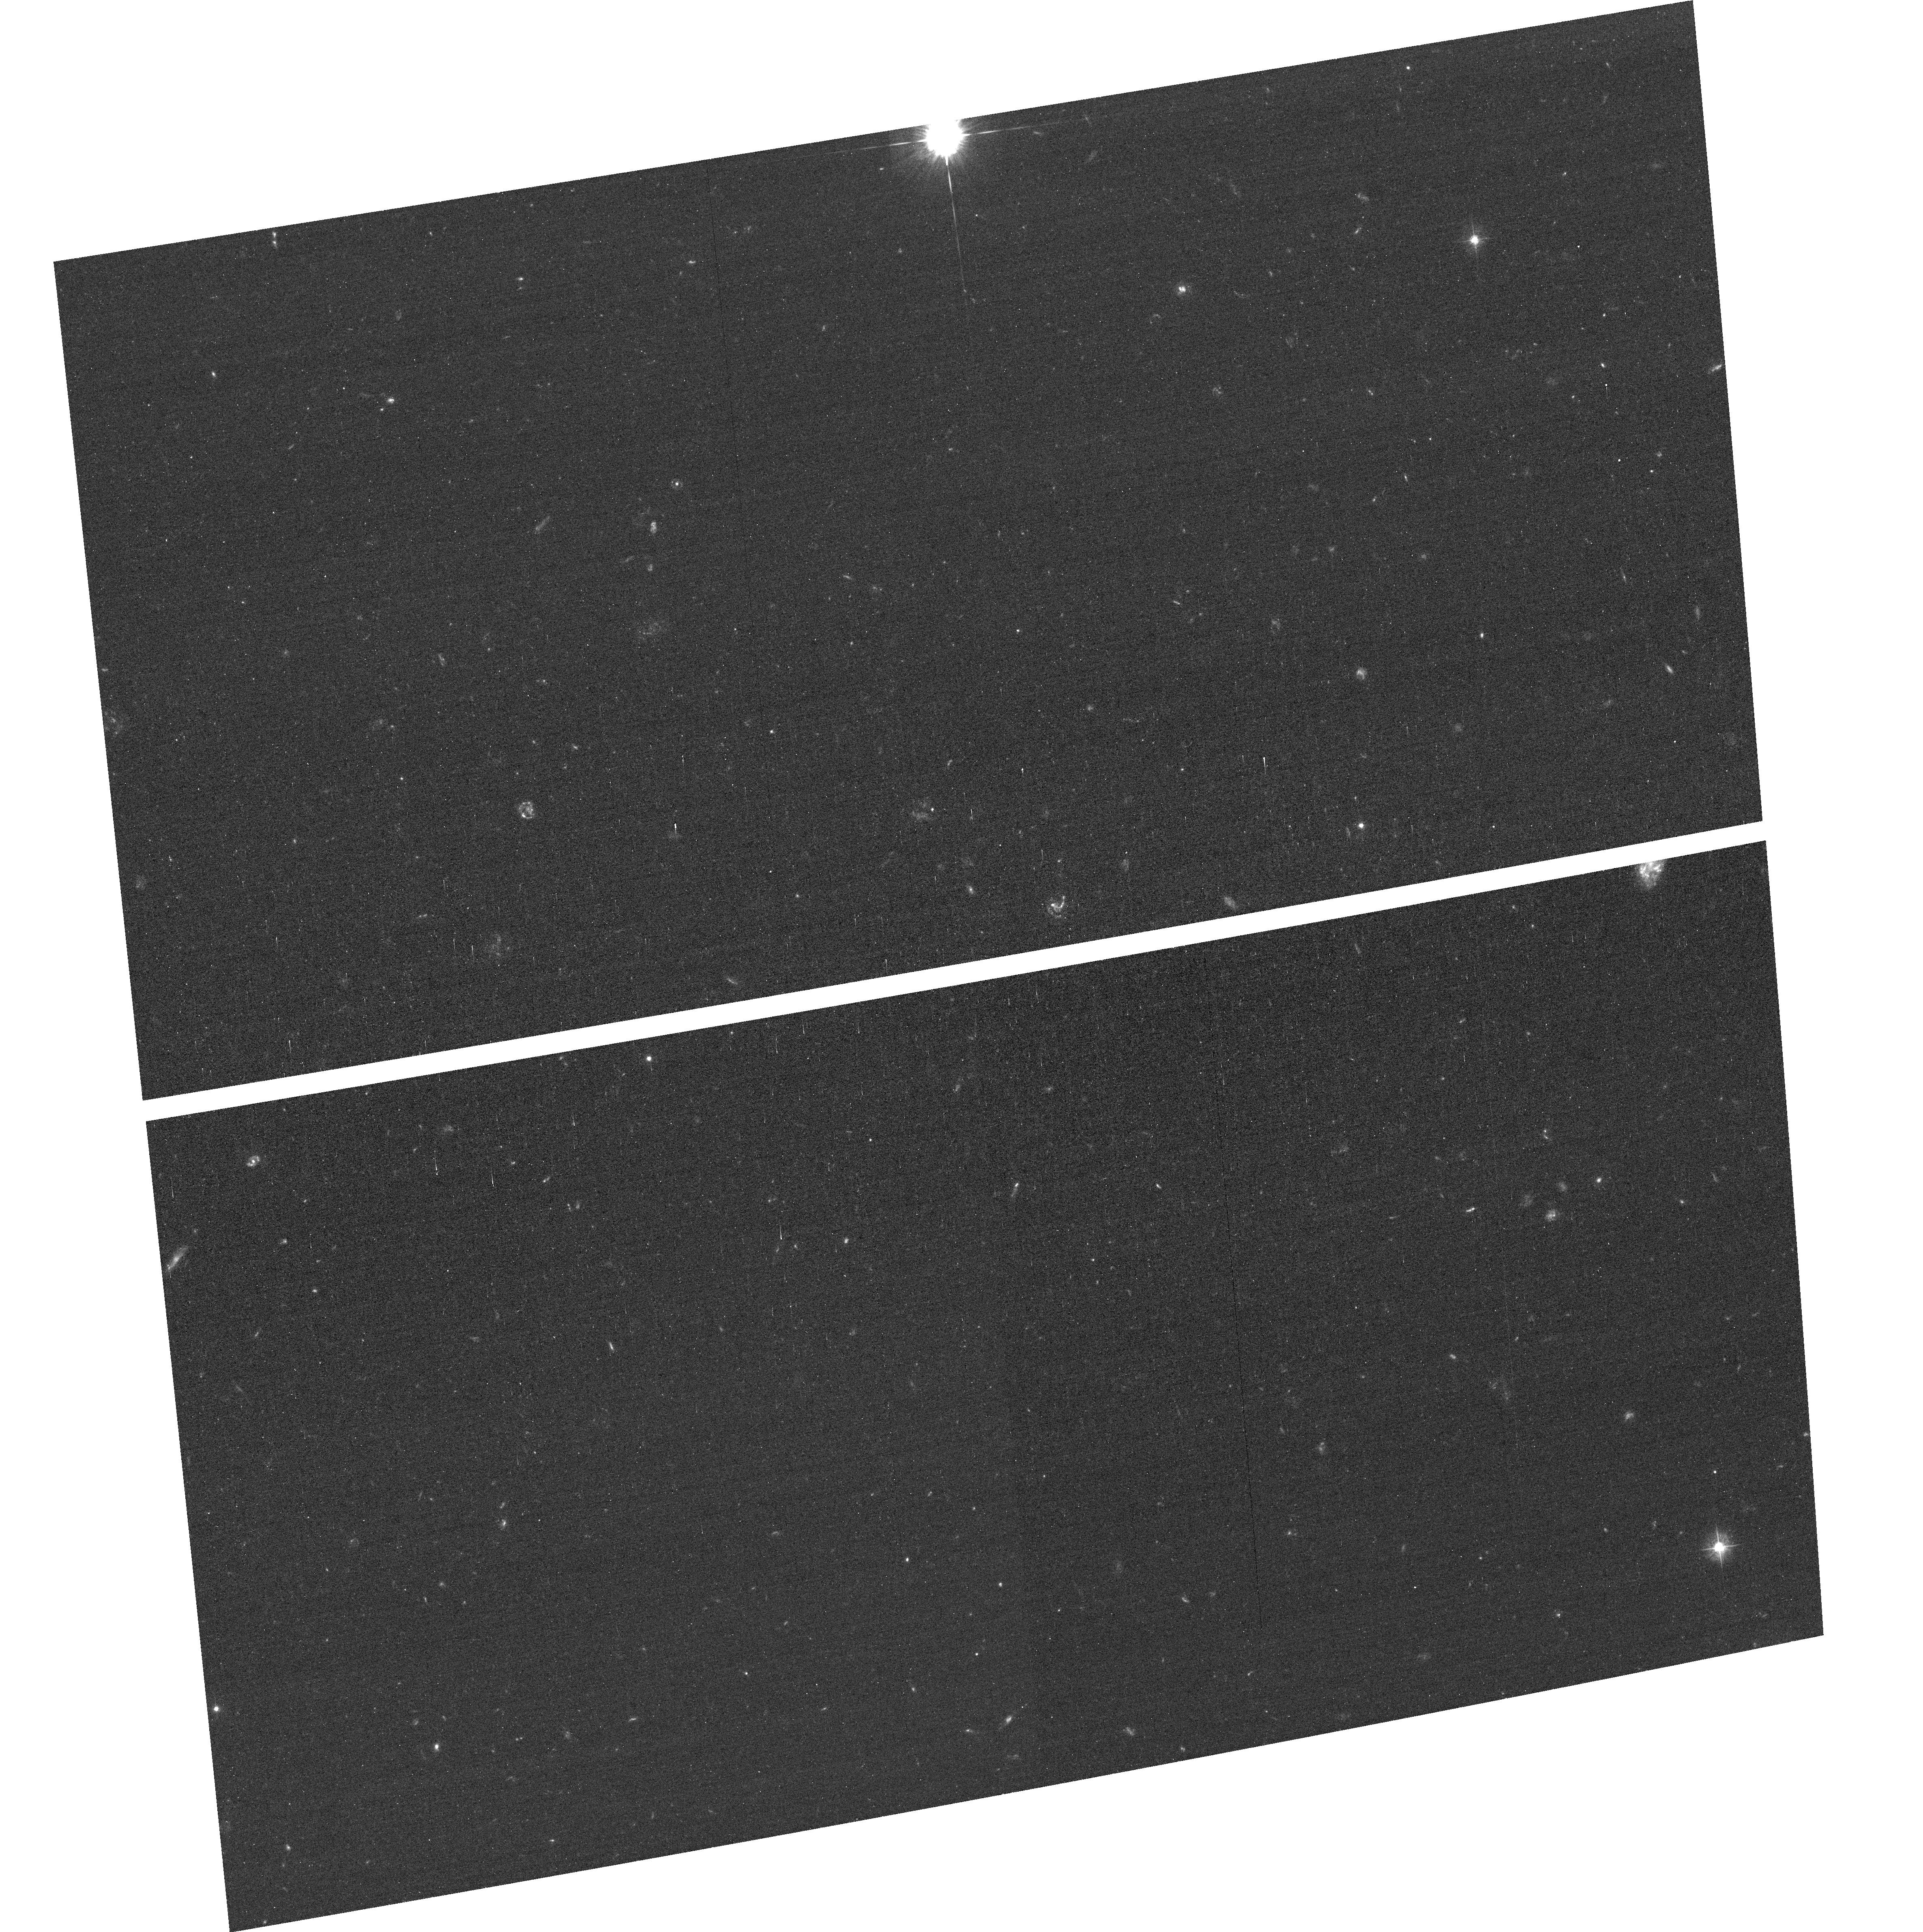
Target: SMMJ105155.5+572313
Instrument: ACS/WFC
Filter: F435W
Exposure: 35 min
Observation ID: hst_11582_04_acs_wfc_f435w_jb3404

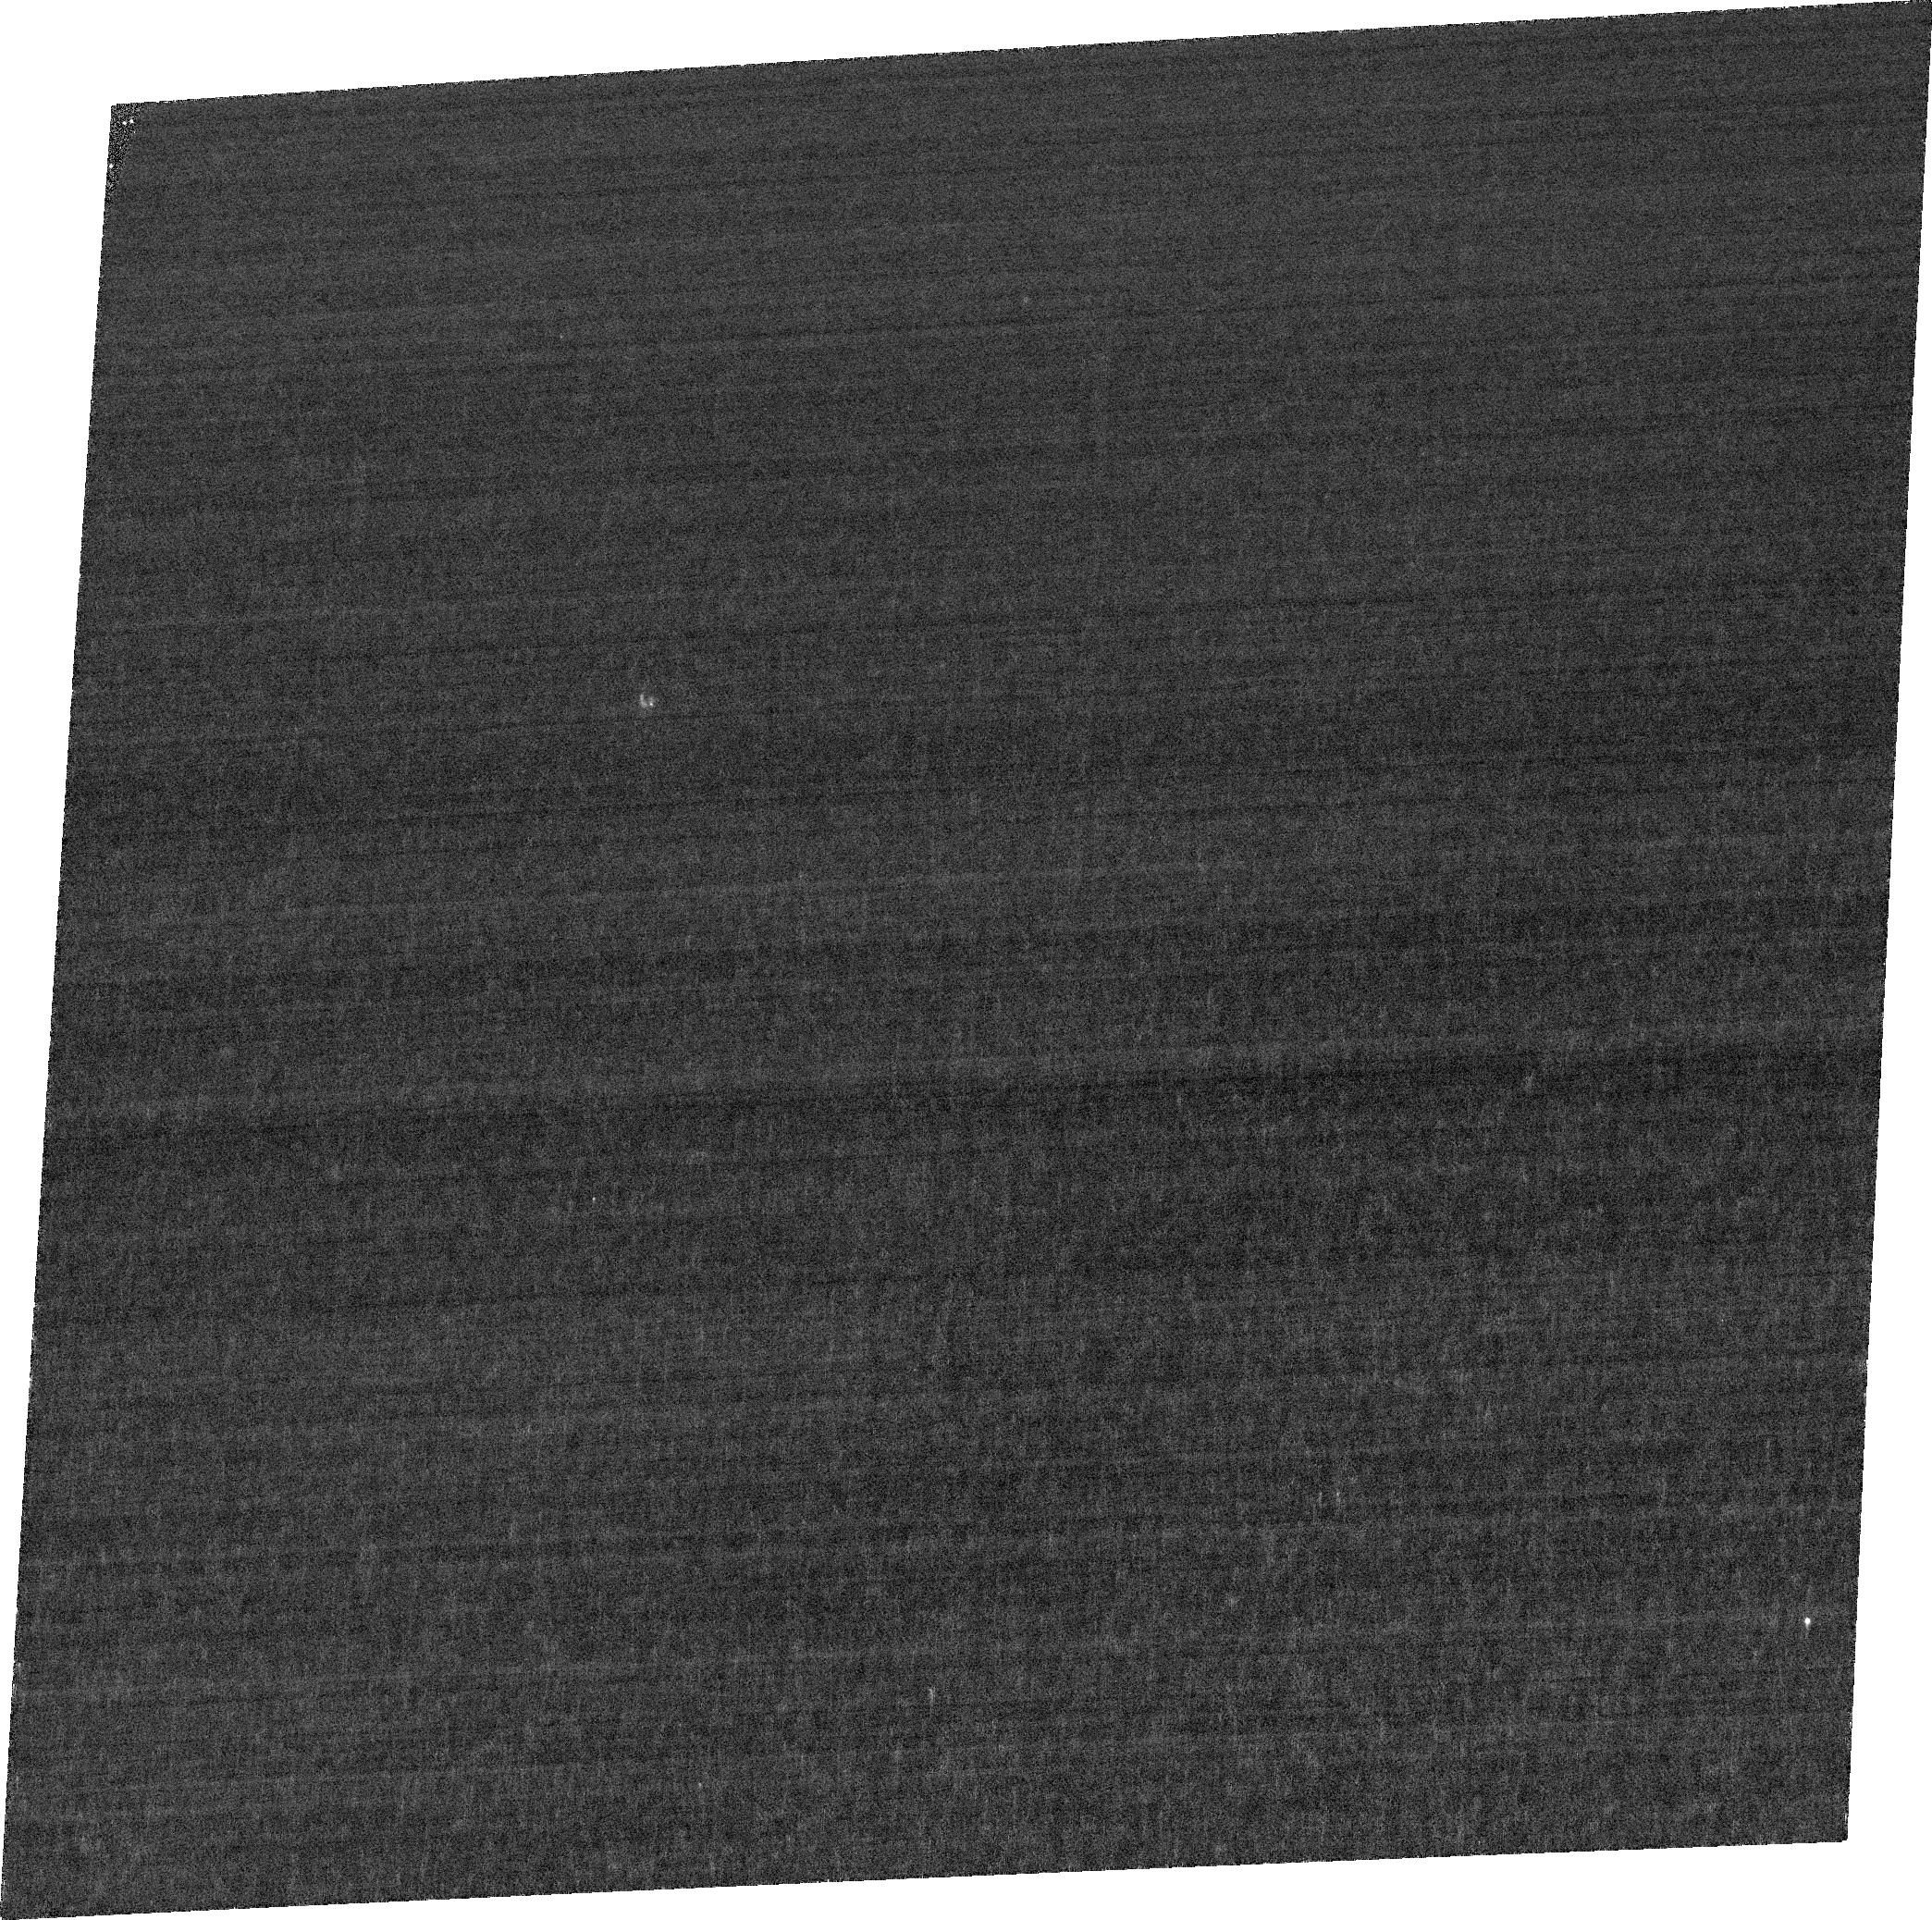
Target: SMMJ163650.43+405734.5
Instrument: ACS/WFC
Filter: FR423N
Exposure: 2.5 h
Observation ID: jb3401020

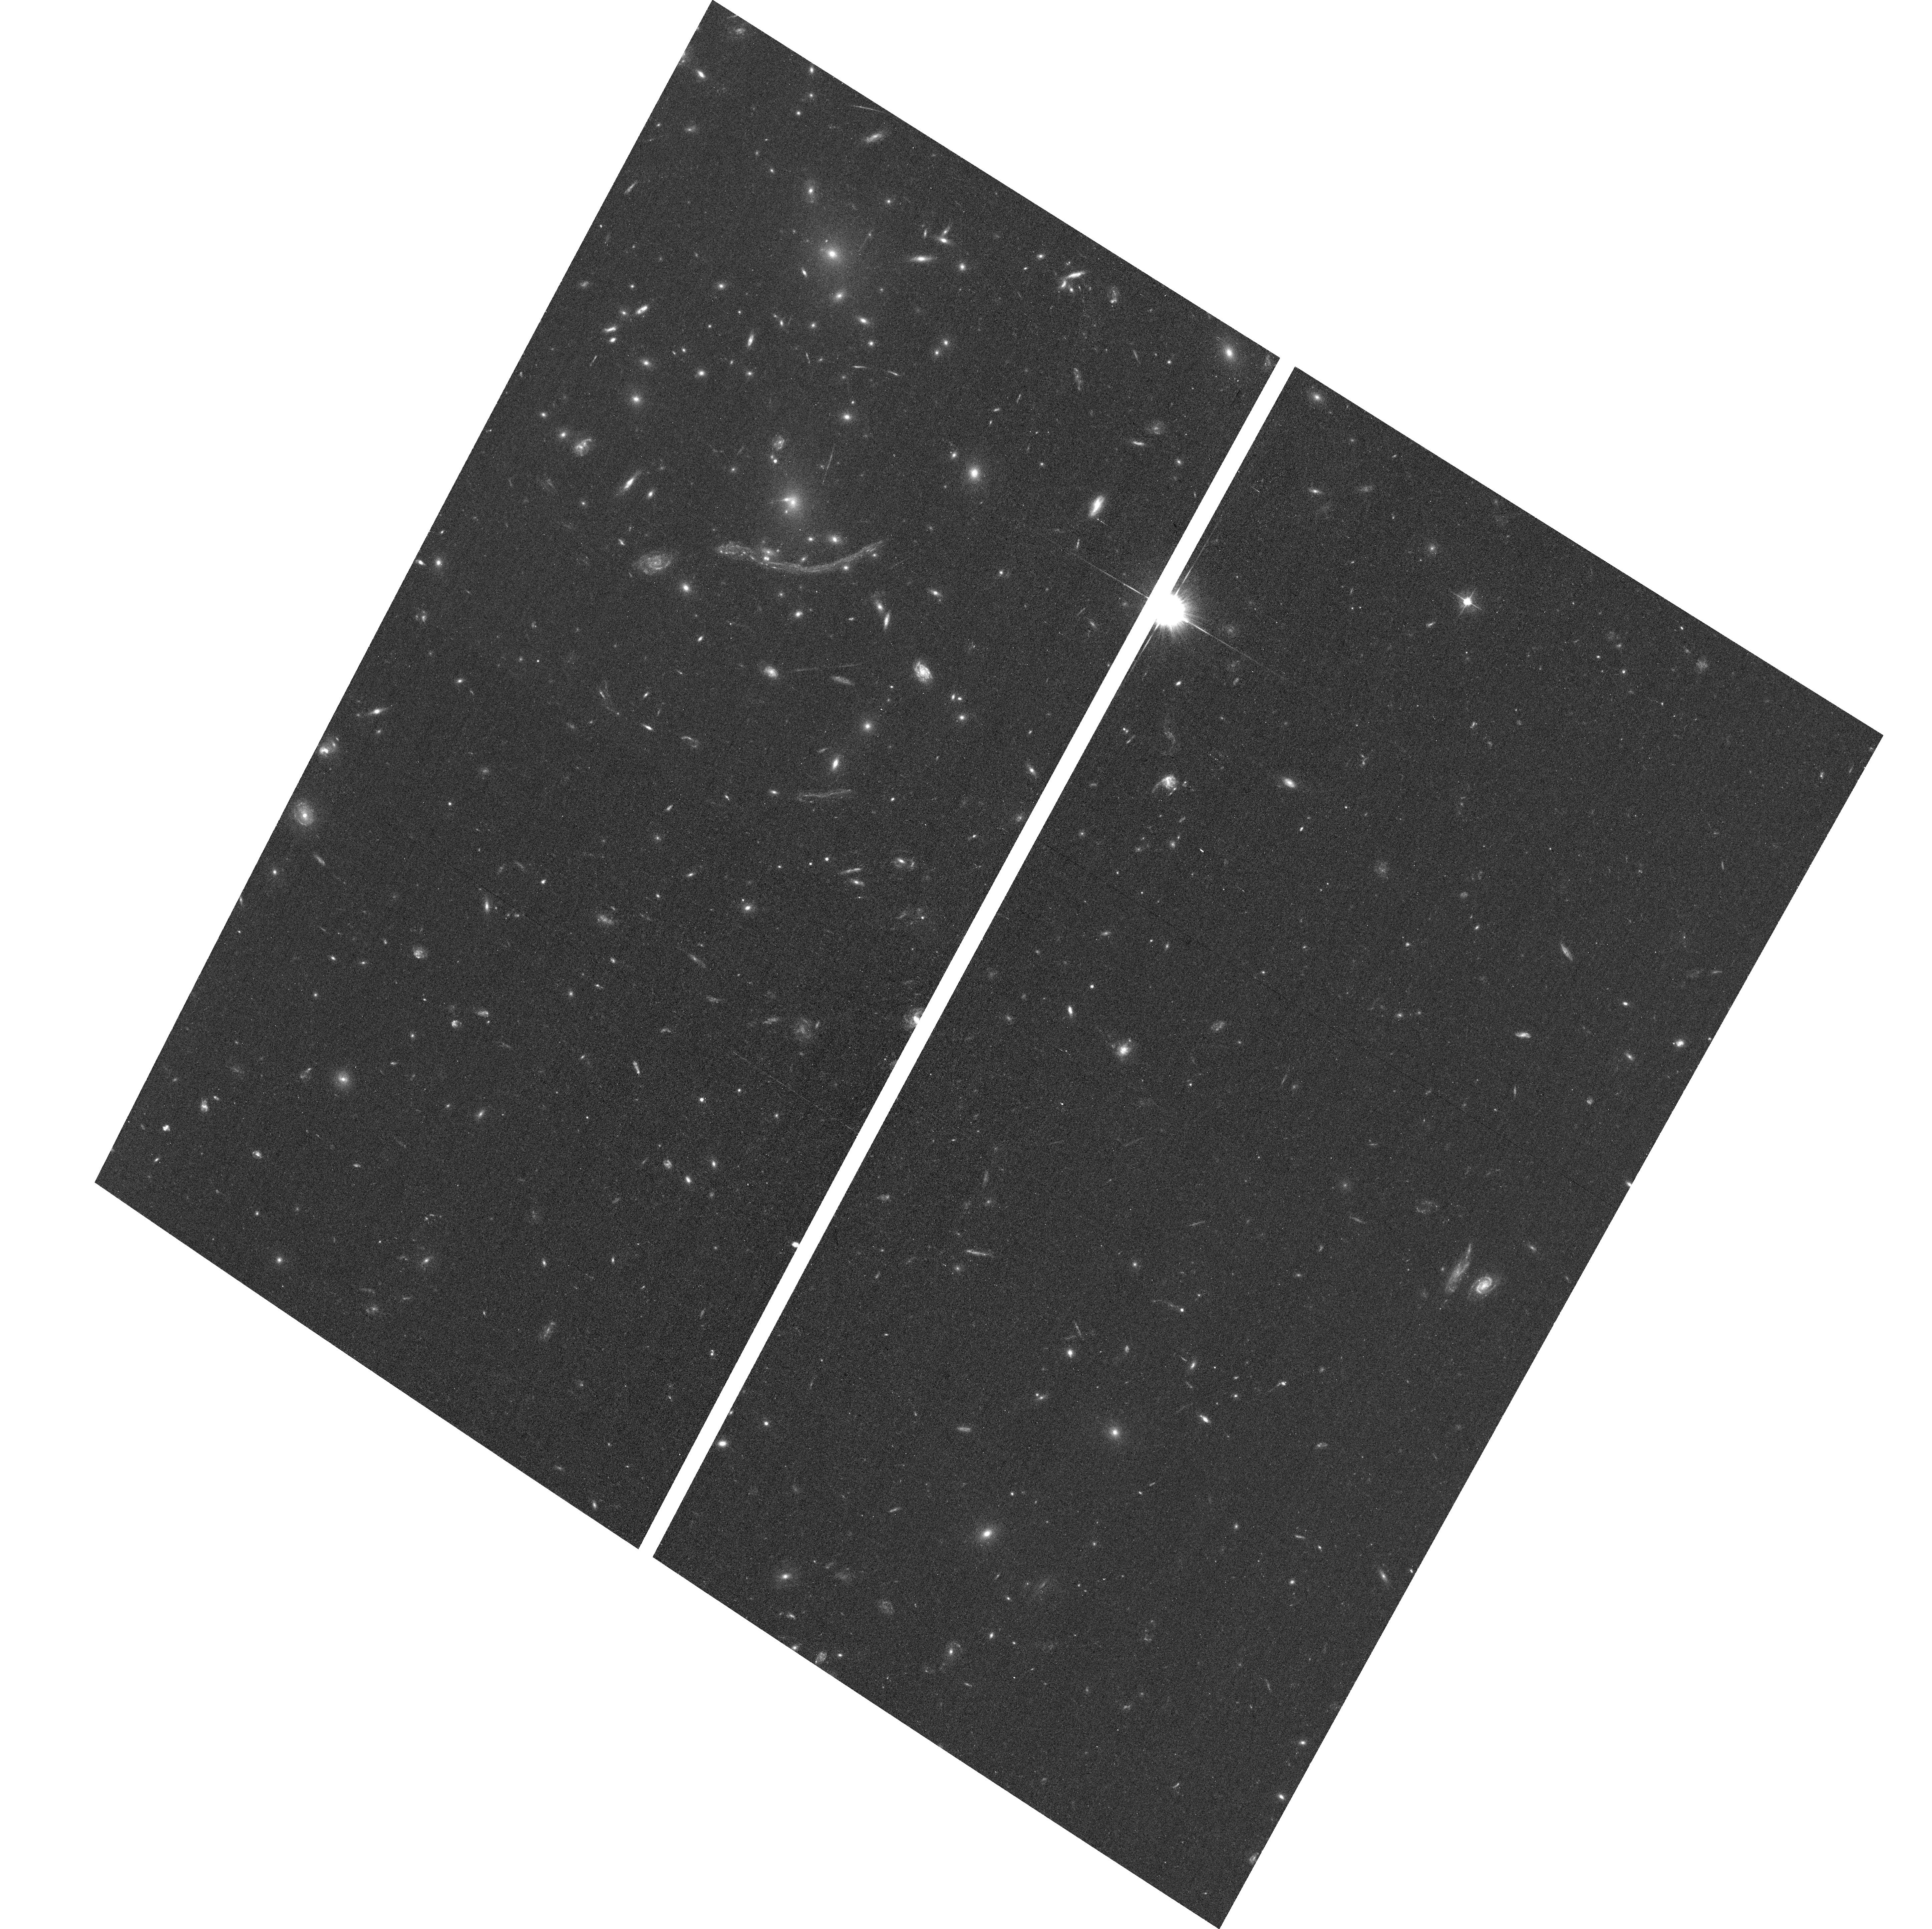
Target: SMMJ02399-0136
Instrument: ACS/WFC
Filter: F475W
Exposure: 38 min
Observation ID: hst_11582_02_acs_wfc_f475w_jb3402

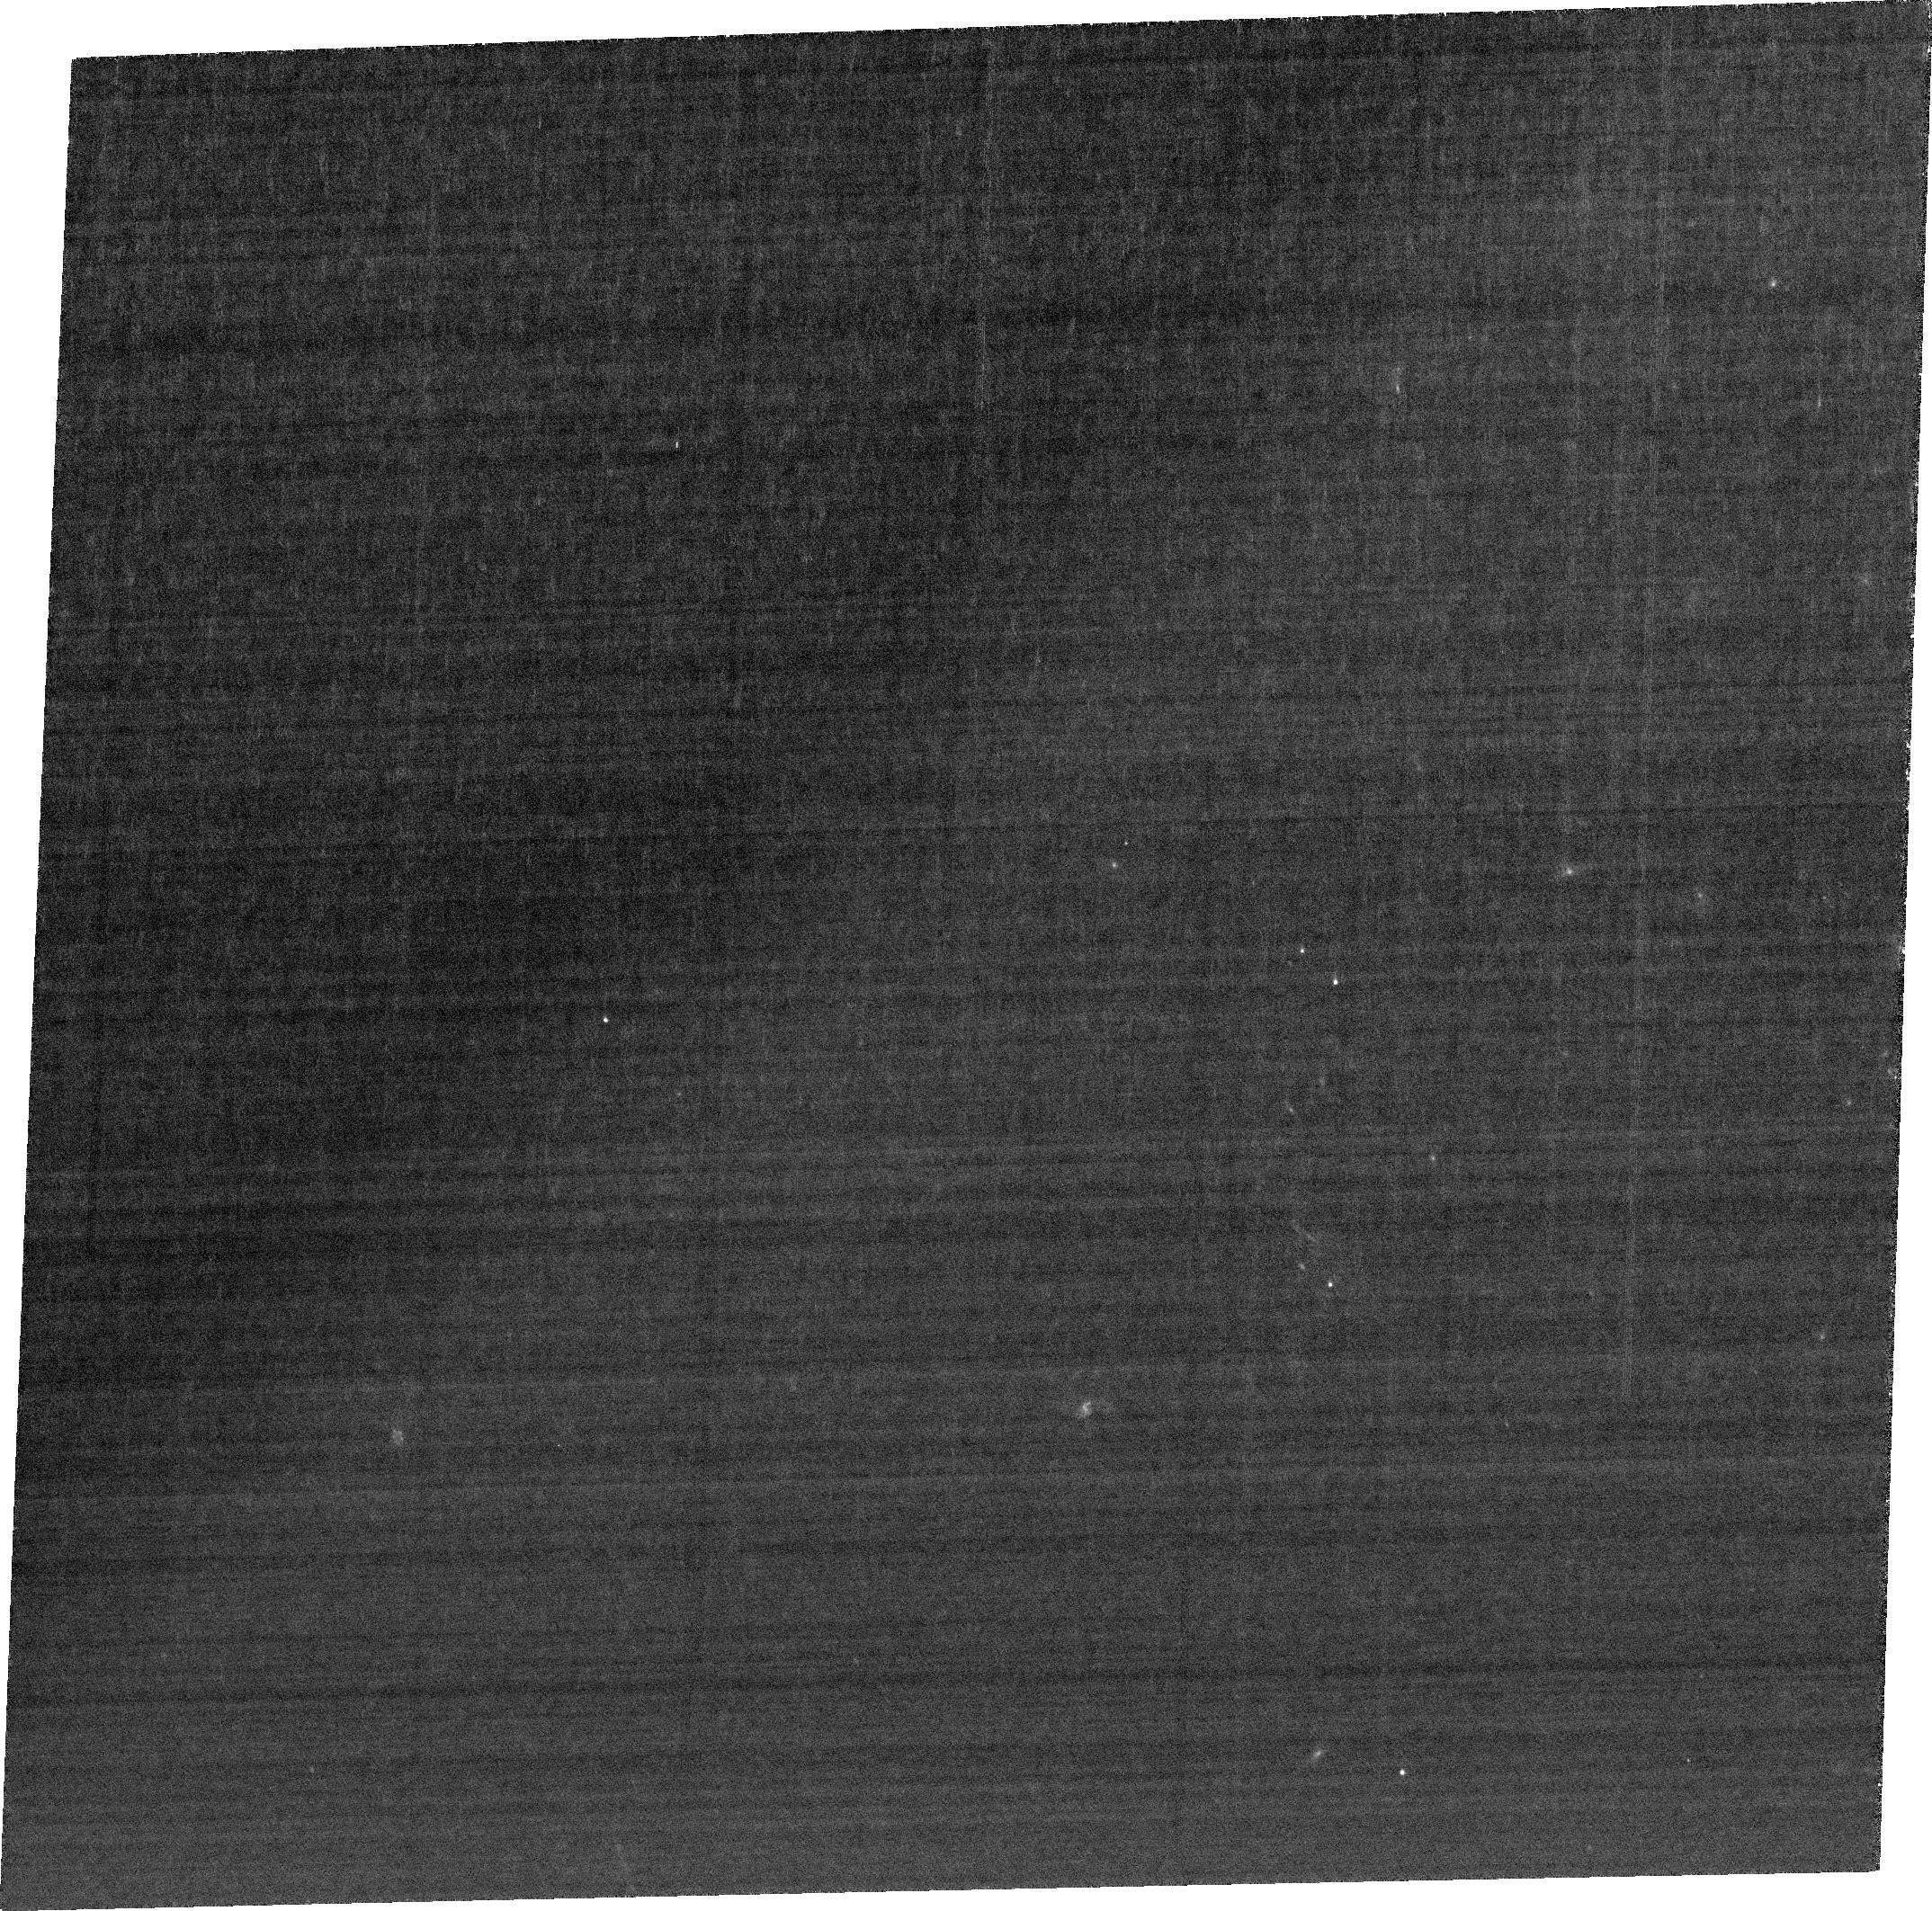
Target: SMMJ02399-0136
Instrument: ACS/WFC
Filter: FR462N
Exposure: 2.5 h
Observation ID: jb3402020

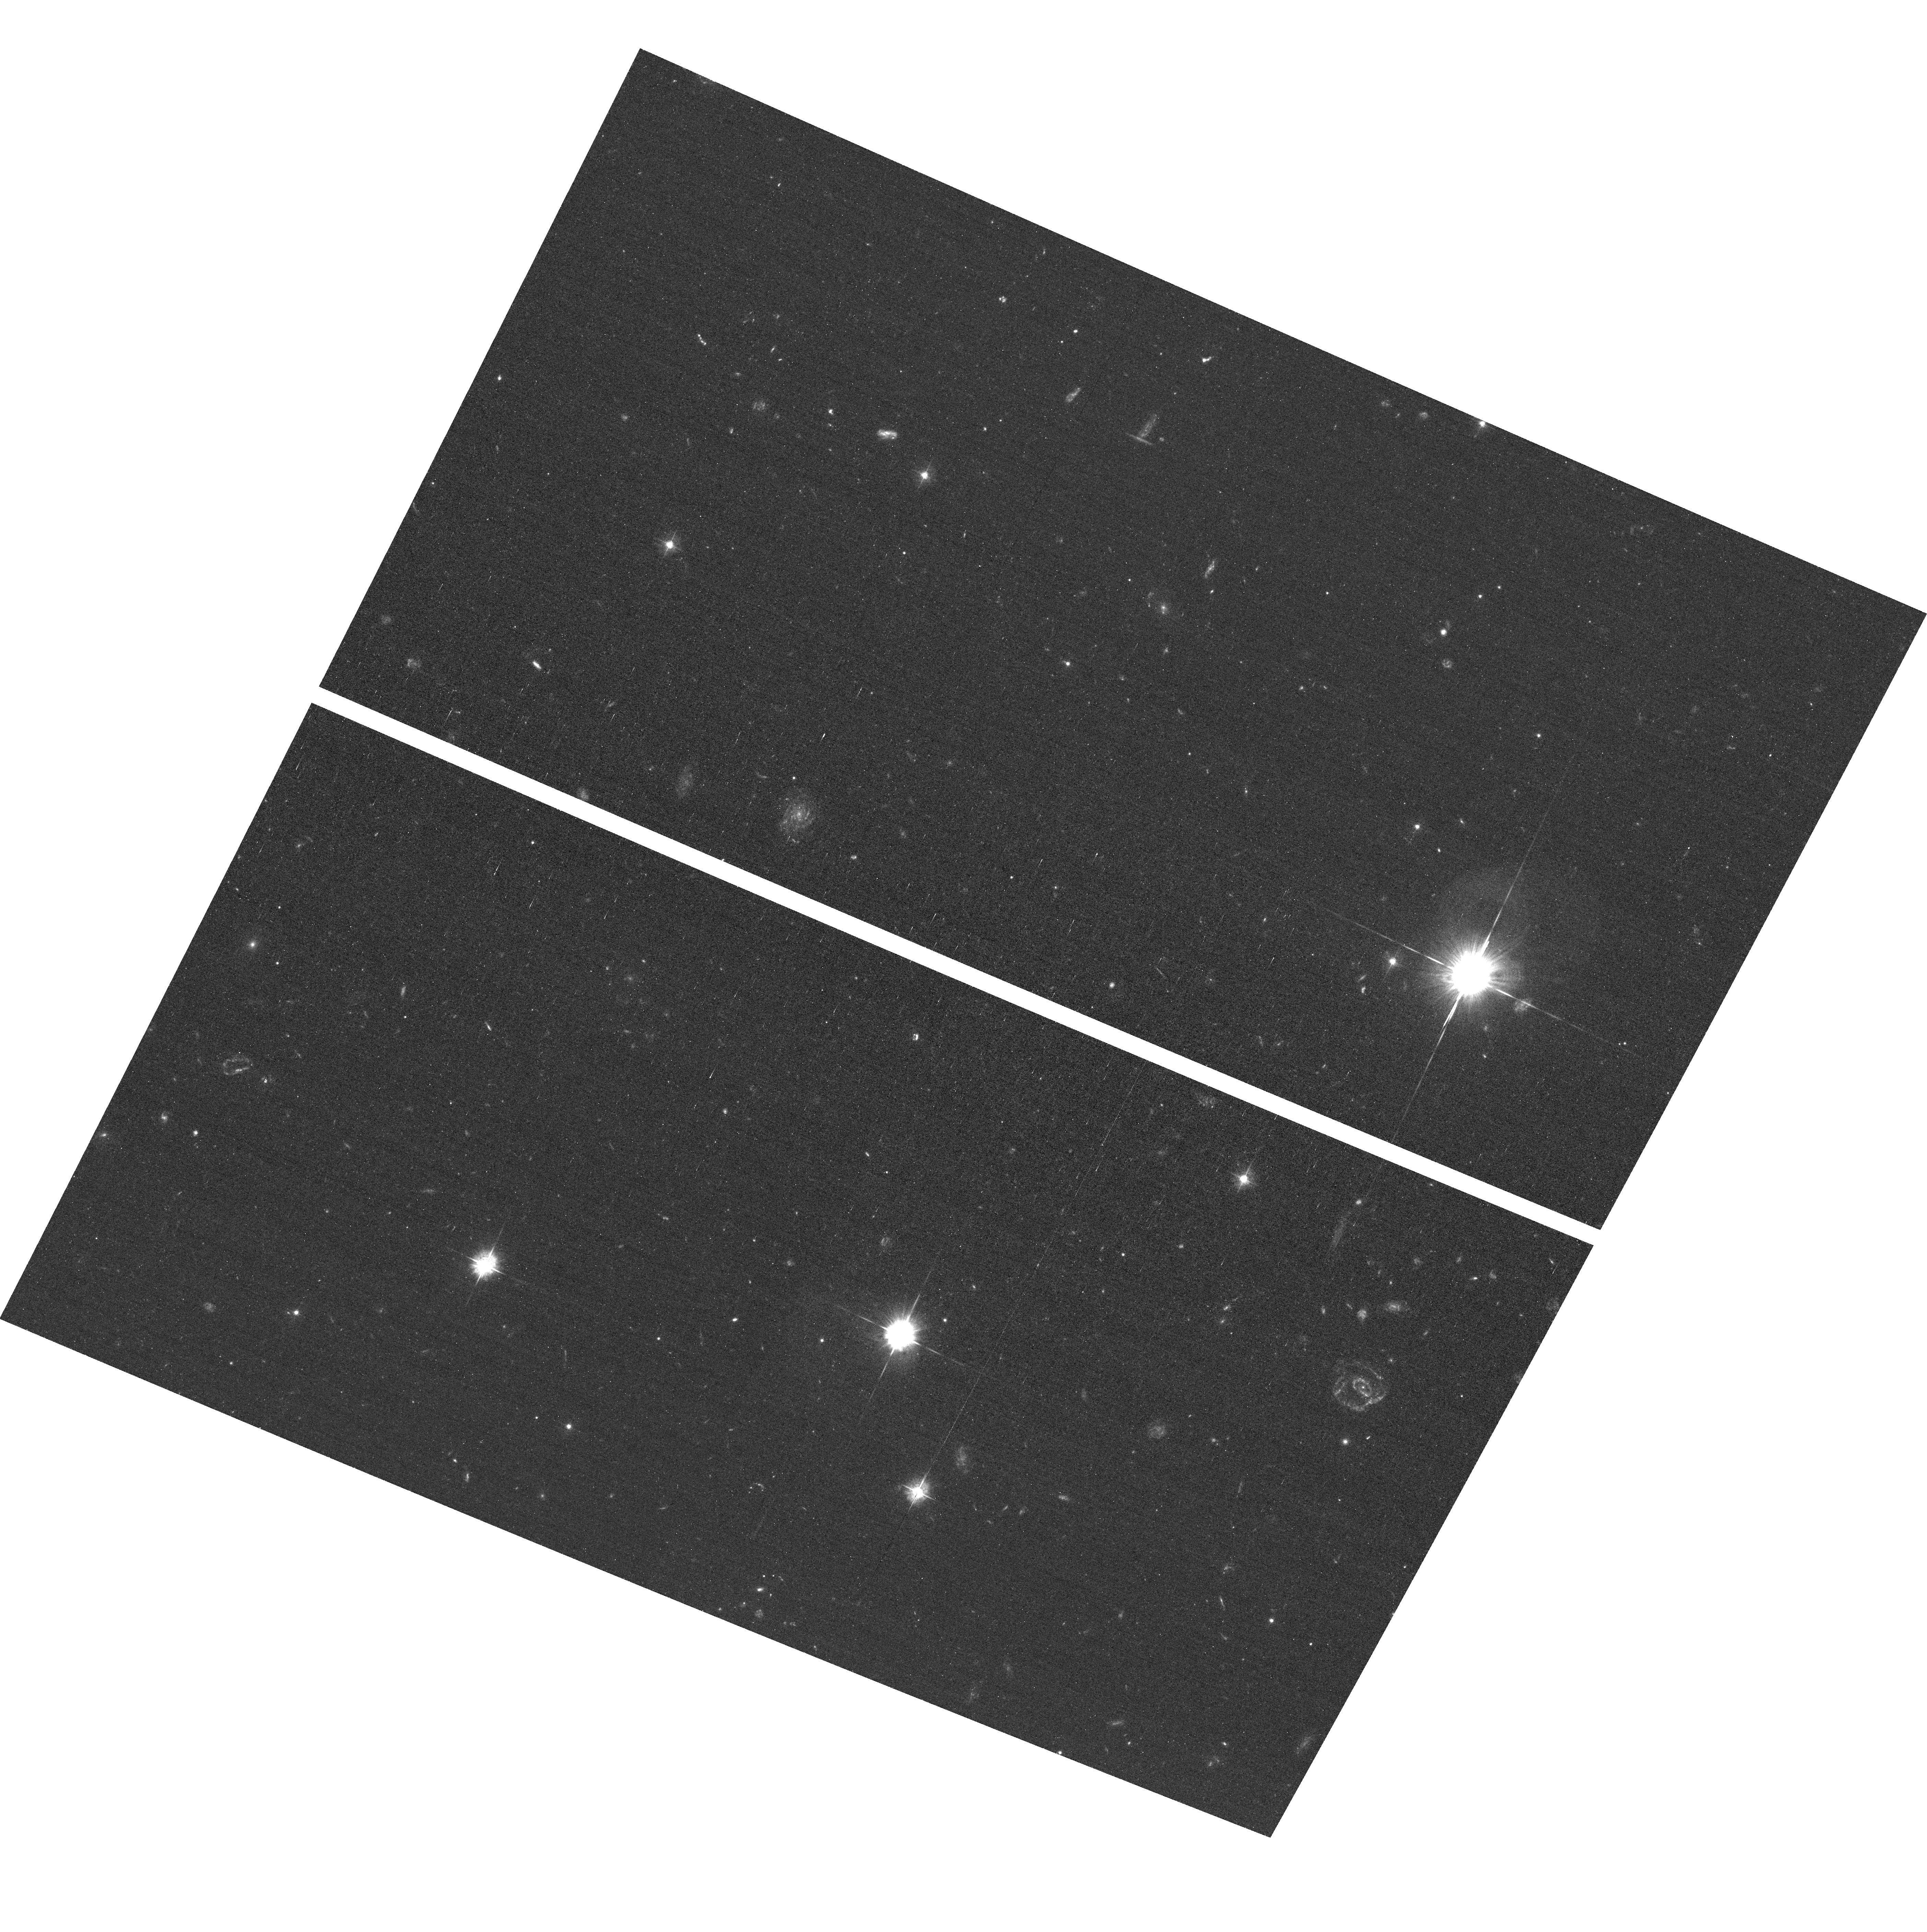
Target: SMMJ163650.43+405734.5
Instrument: ACS/WFC
Filter: F435W
Exposure: 38 min
Observation ID: hst_11582_01_acs_wfc_f435w_jb3401

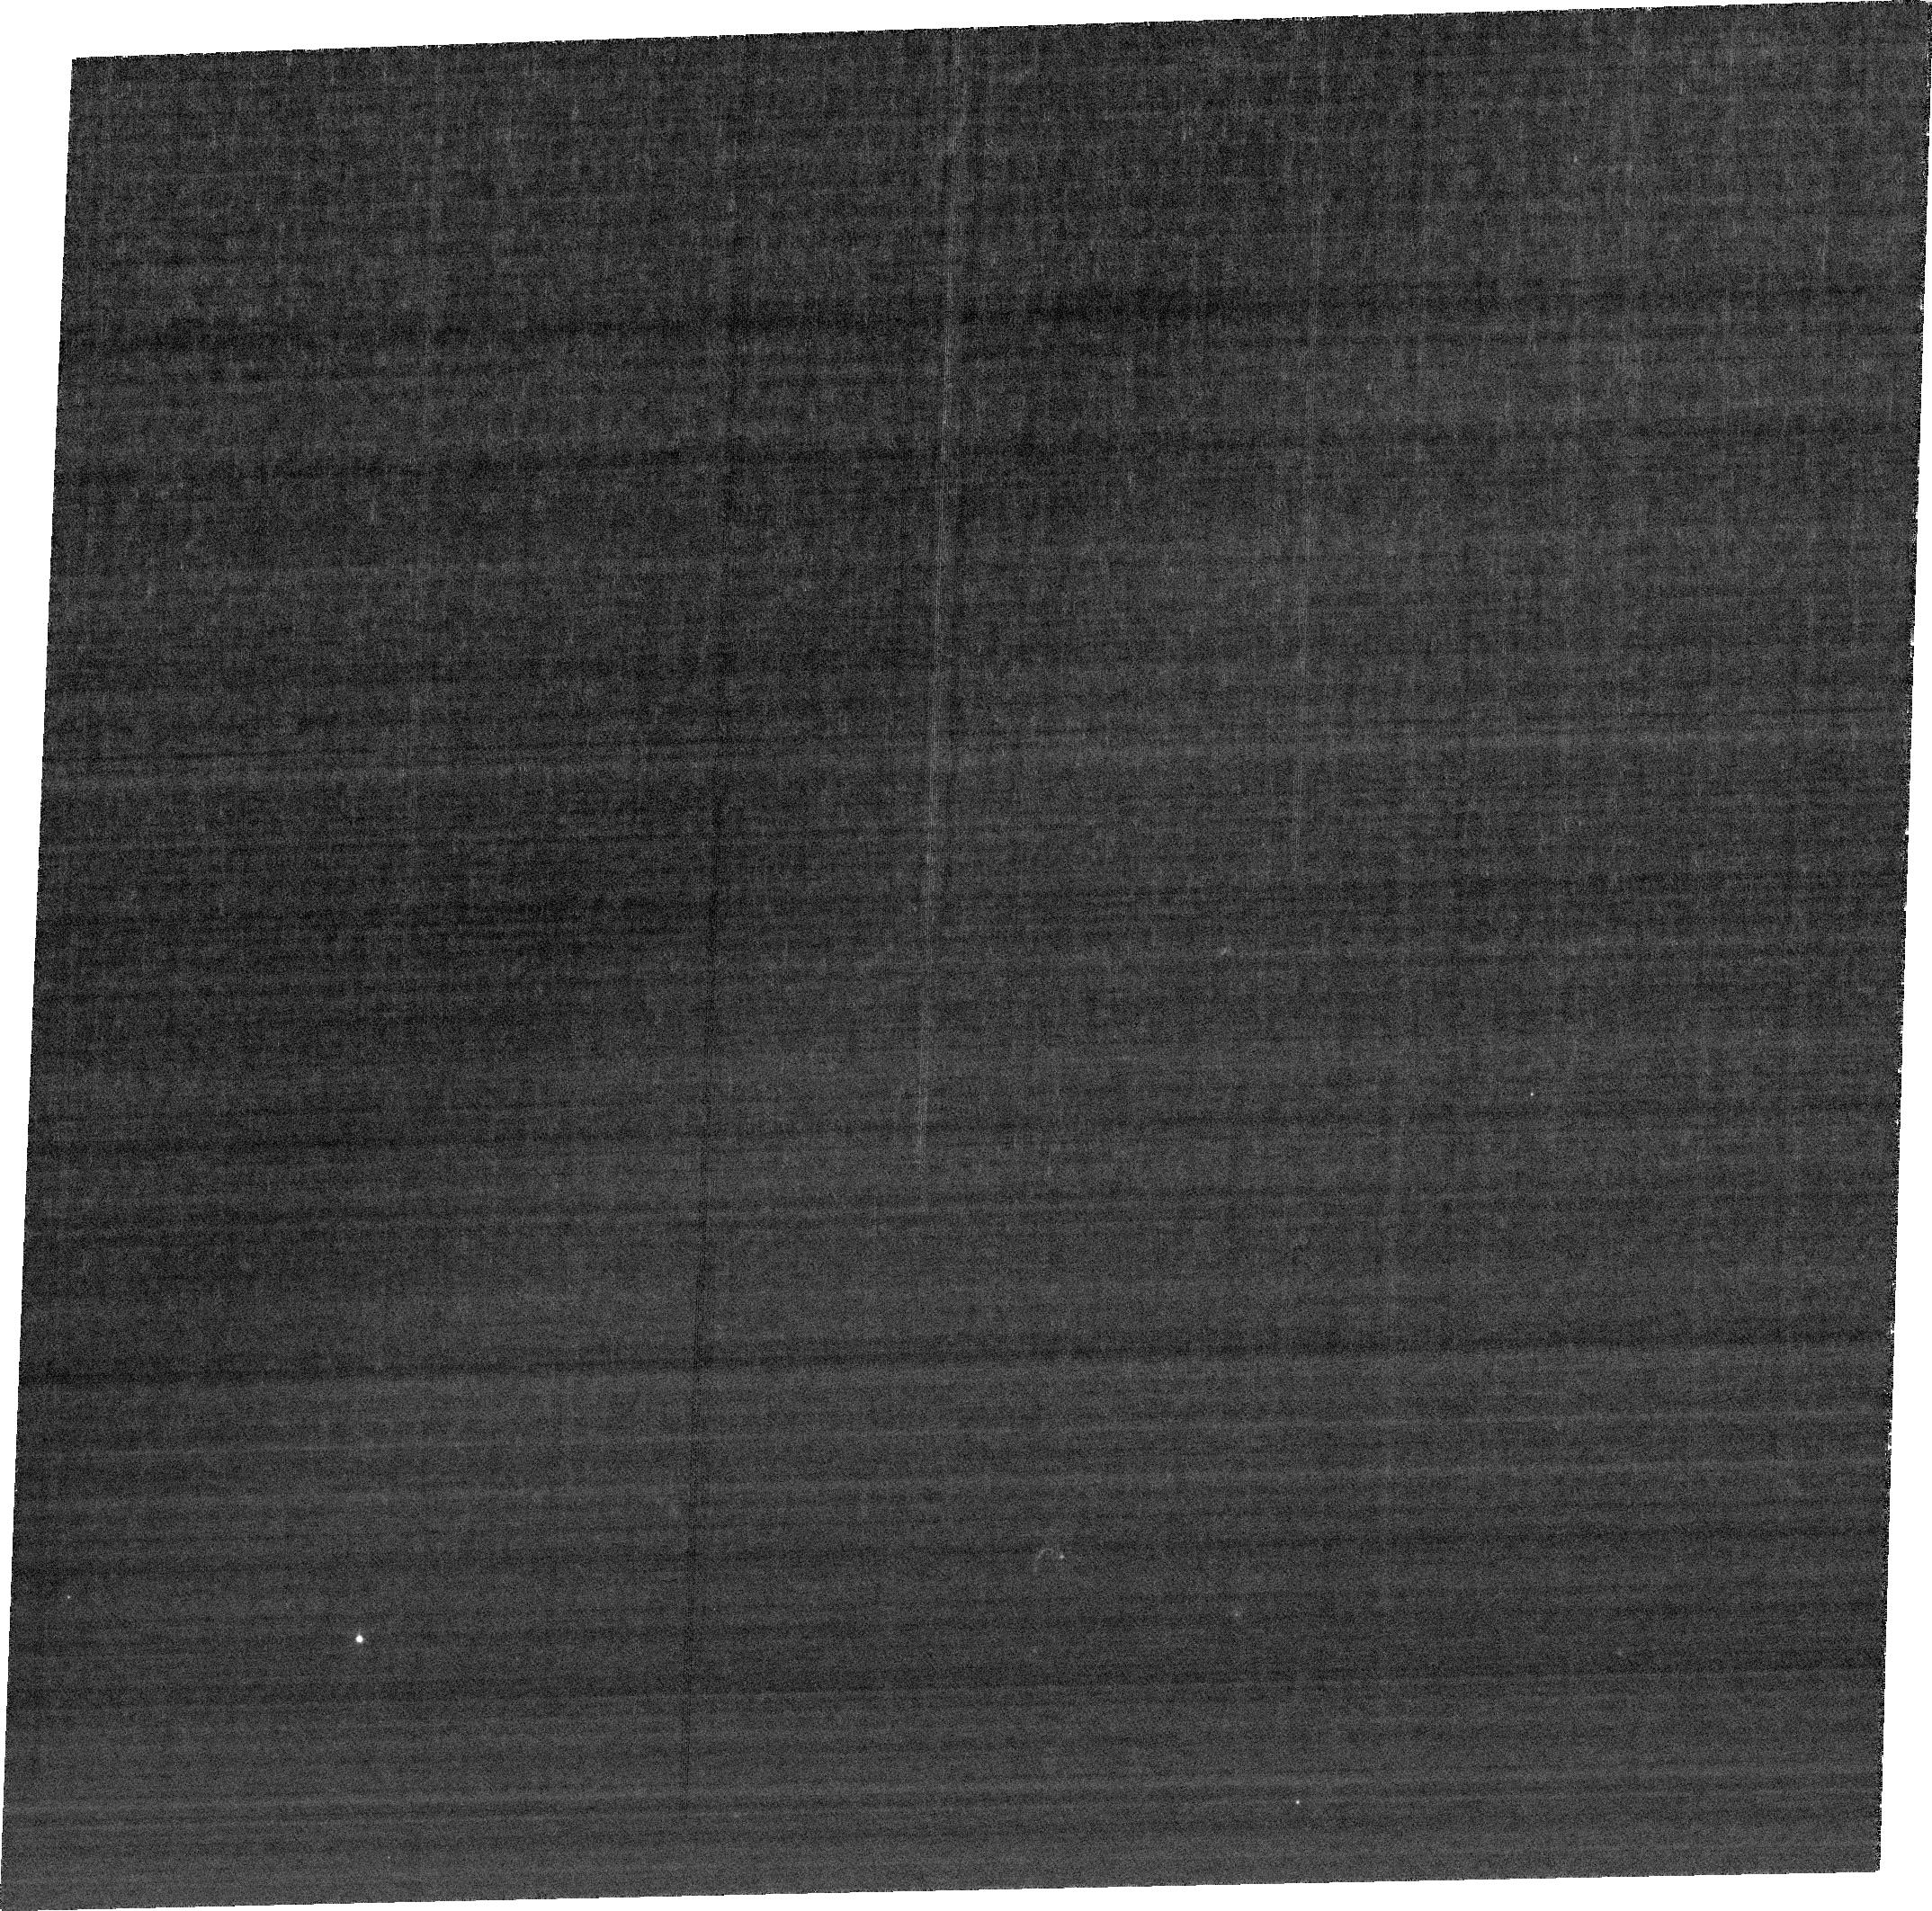
Target: SMMJ105155.5+572313
Instrument: ACS/WFC
Filter: FR462N
Exposure: 2.3 h
Observation ID: jb3404020

The spatial distribution of radiation in the complex ISM of distant ultraluminous galaxies (PI: Blain, Andrew)

A significant fraction of energy emitted by galaxies at redshifts when their stars were forming most vigorously, and when their blackholes were growing most powerfully emerges at far-infrared (IR) wavelengths. The fraction of this energy generated by the most extreme and luminous objects is also much larger than the equivalent fraction at optical wavelengths. Many of the most luminous far-IR sources have been located precisely and unambiguously using deep radio, Spitzer and optical observations, and have spectroscopic identifications using the largest ground-based telescopes. Surprisingly, however, the spectra of most of these heavily dust-enshrouded galaxies show prominent Lyman-alpha emission. We propose to observe five of the brightest examples at z~2-3 in re-activated ACS ramp filters, to resolve the spatial distribution of this line emission on fine kpc scales, in order to contrast and compare with the underlying ultraviolet (UV) continuum. Precise spectroscopic redshifts and the unique rest-UV resolution of HST are both essential to reveal the escape and generation of Lyman-alpha photons in the dusty ISM of these extreme galaxies. There is no other way to trace the detailed spatial distirbution of the most excited gas in a galactic wind, along with emission from less-massive star-forming galaxies in associated groups. The targets have available HST-resolution ground-based near-IR AO imaging and arcsec-scale images in CO from ground-based mm-wave interferometers, which provide context for spatial structure of evolved stars and the ISM. The interplay between restframe UV emission and the ISM in these galaxies has important consequences for understanding the origin of the prodigous luminosity of these systems, and for future observations with JWST and ALMA.